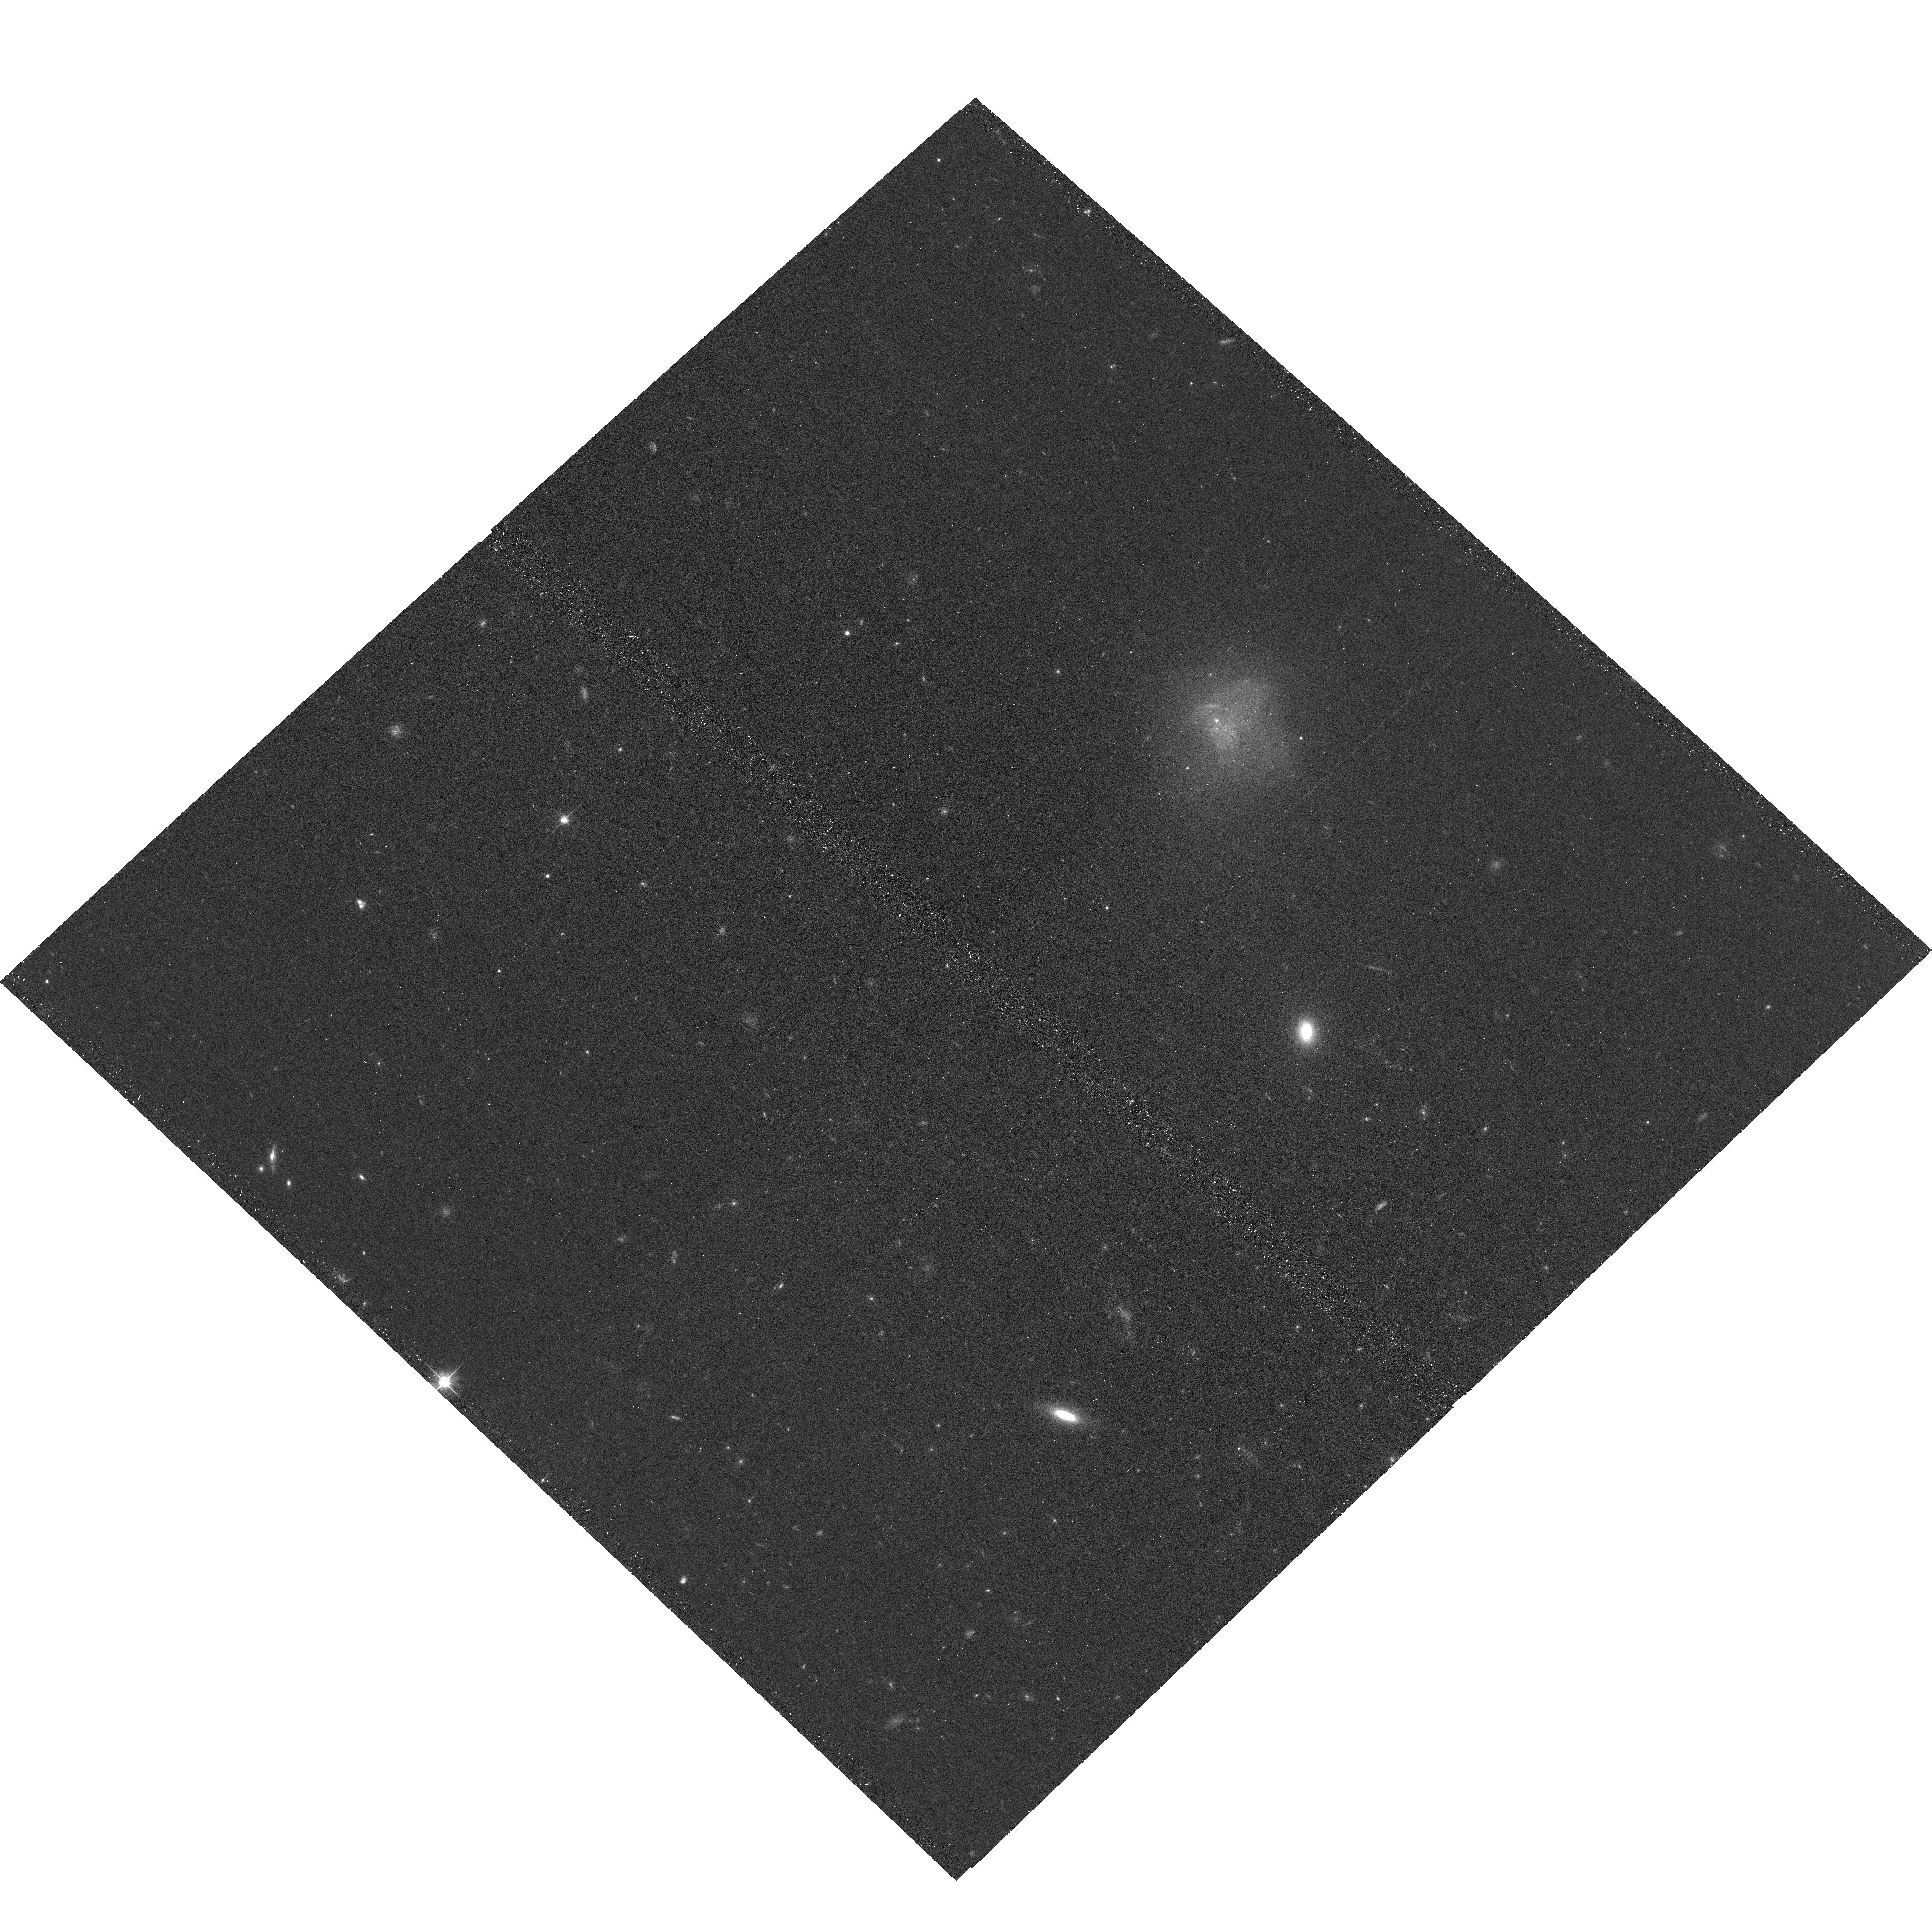
Target: MAGE1425+5709
Instrument: ACS/WFC
Filter: F606W
Exposure: 12 min
Observation ID: hst_18070_2f_acs_wfc_f606w_jfob2f

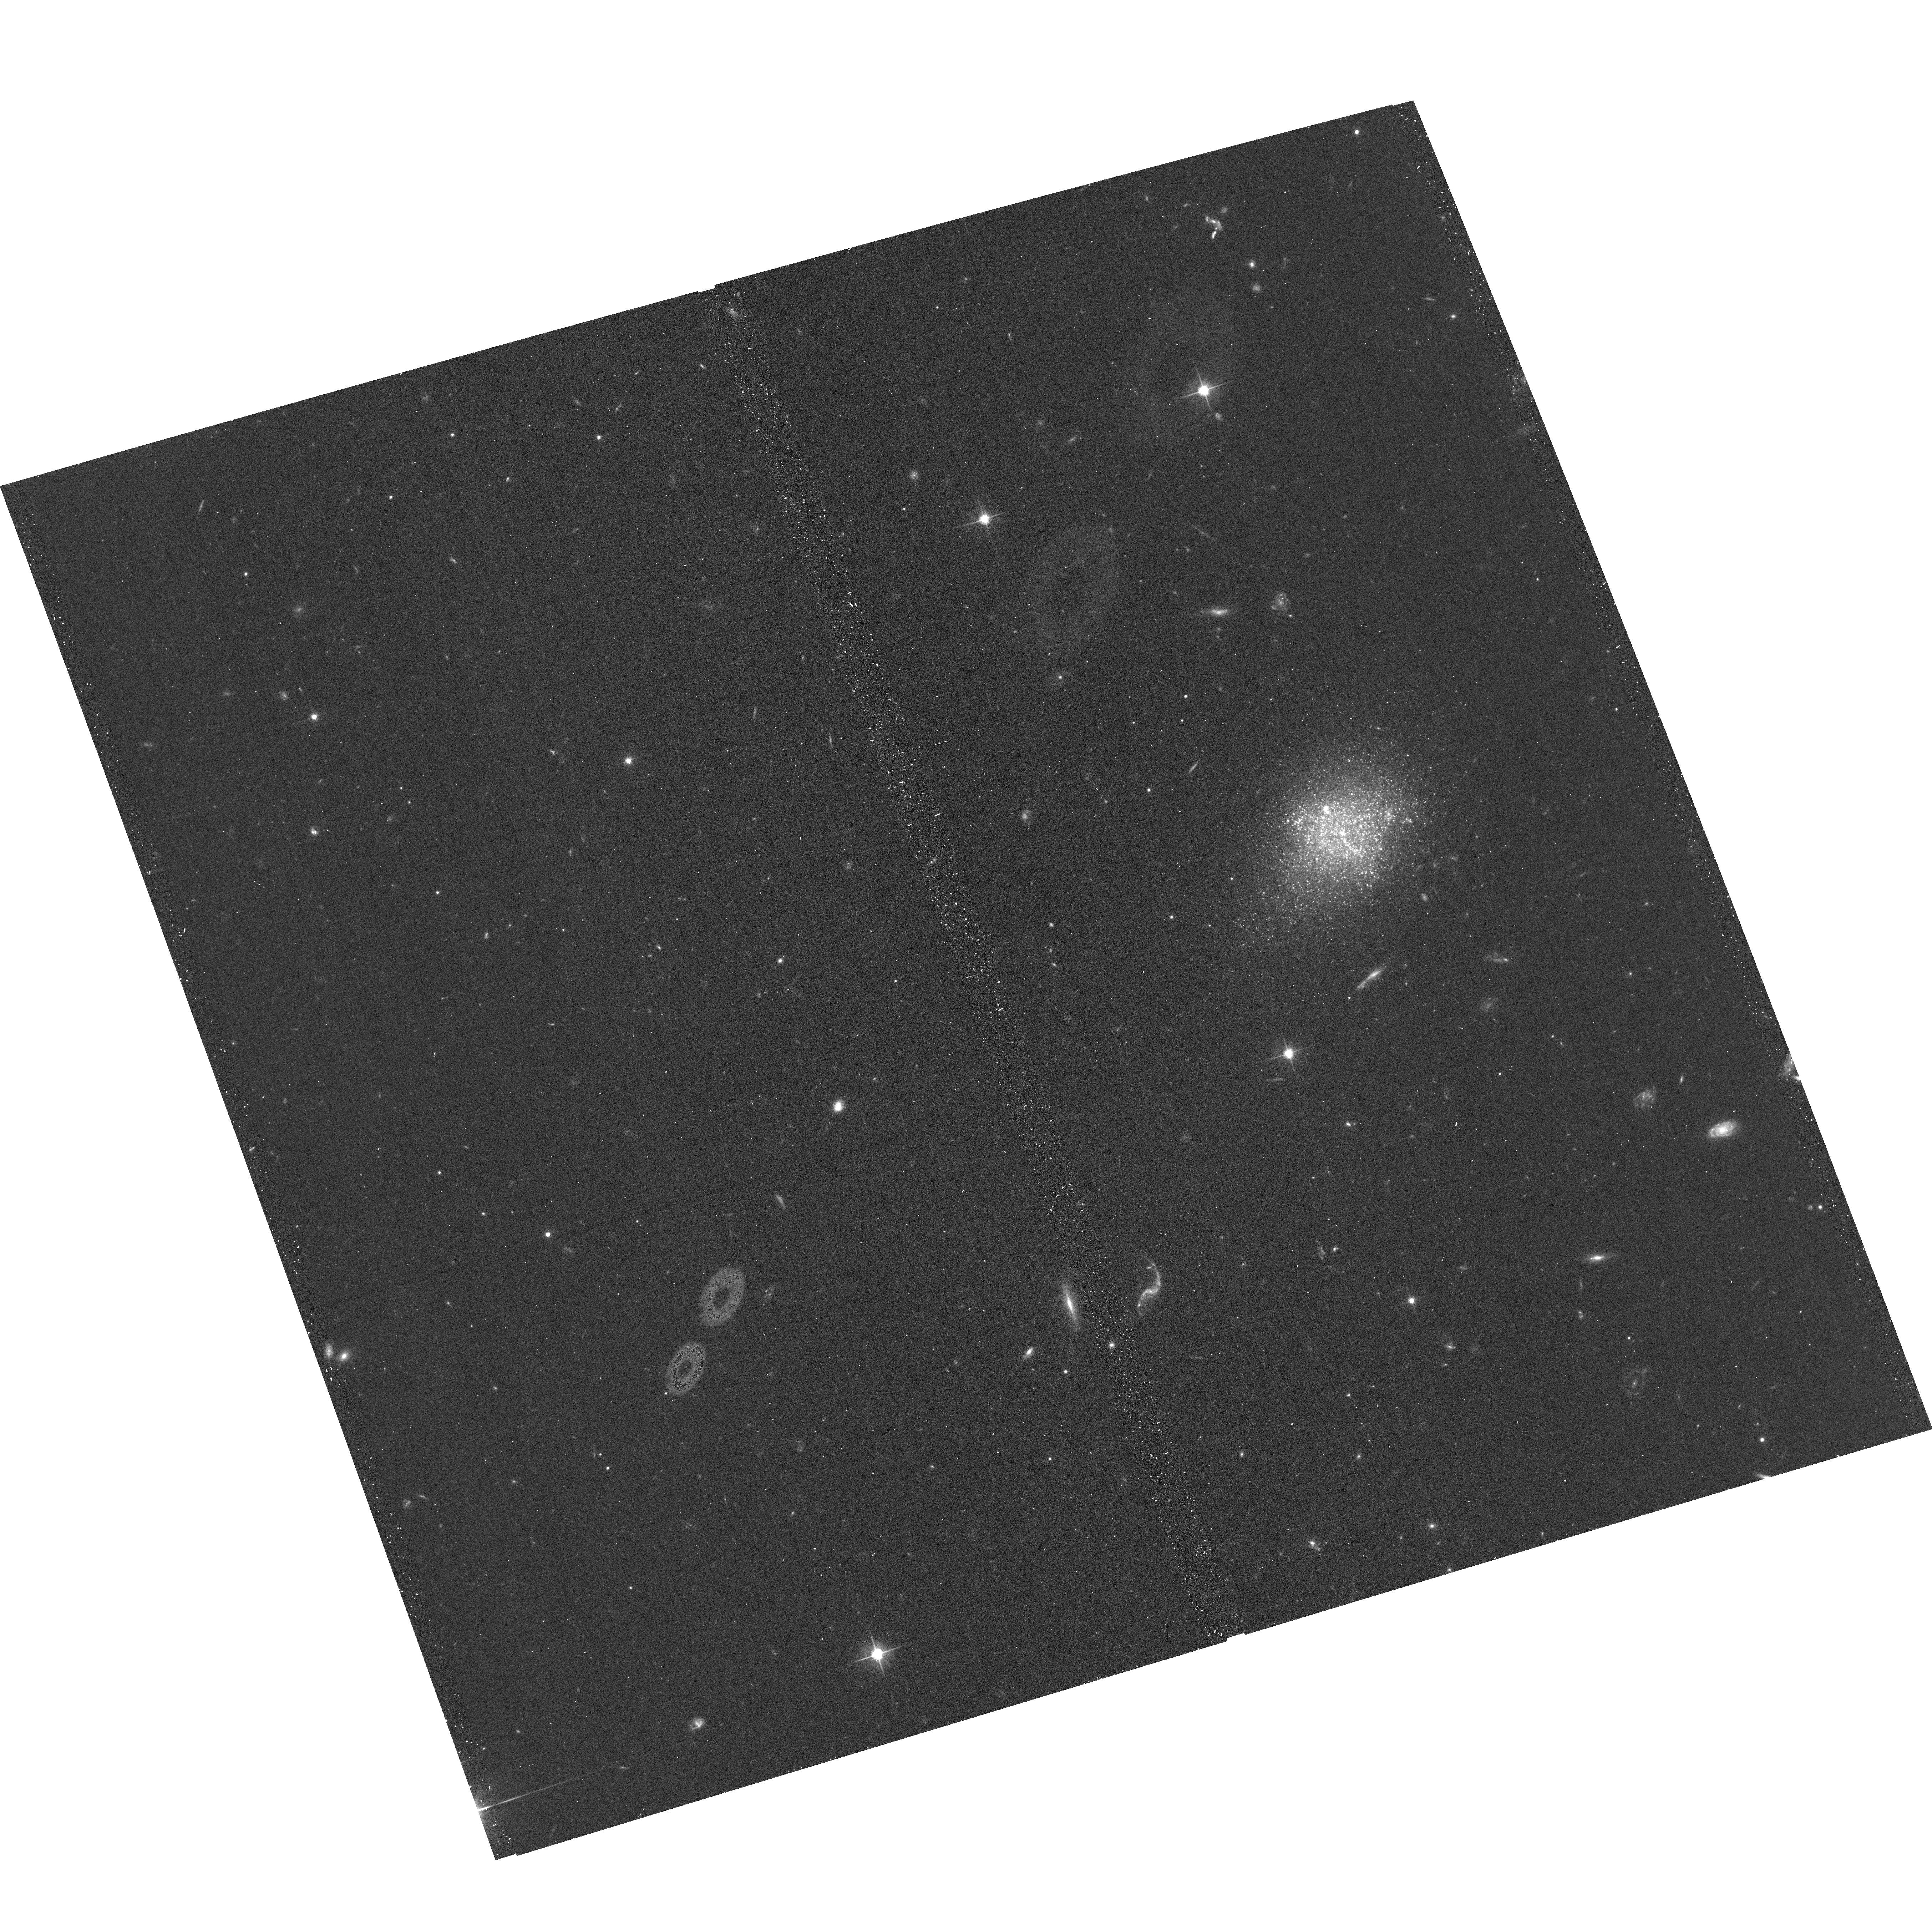
Target: DW1558+67
Instrument: ACS/WFC
Filter: F606W
Exposure: 12 min
Observation ID: hst_18070_1d_acs_wfc_f606w_jfob1d

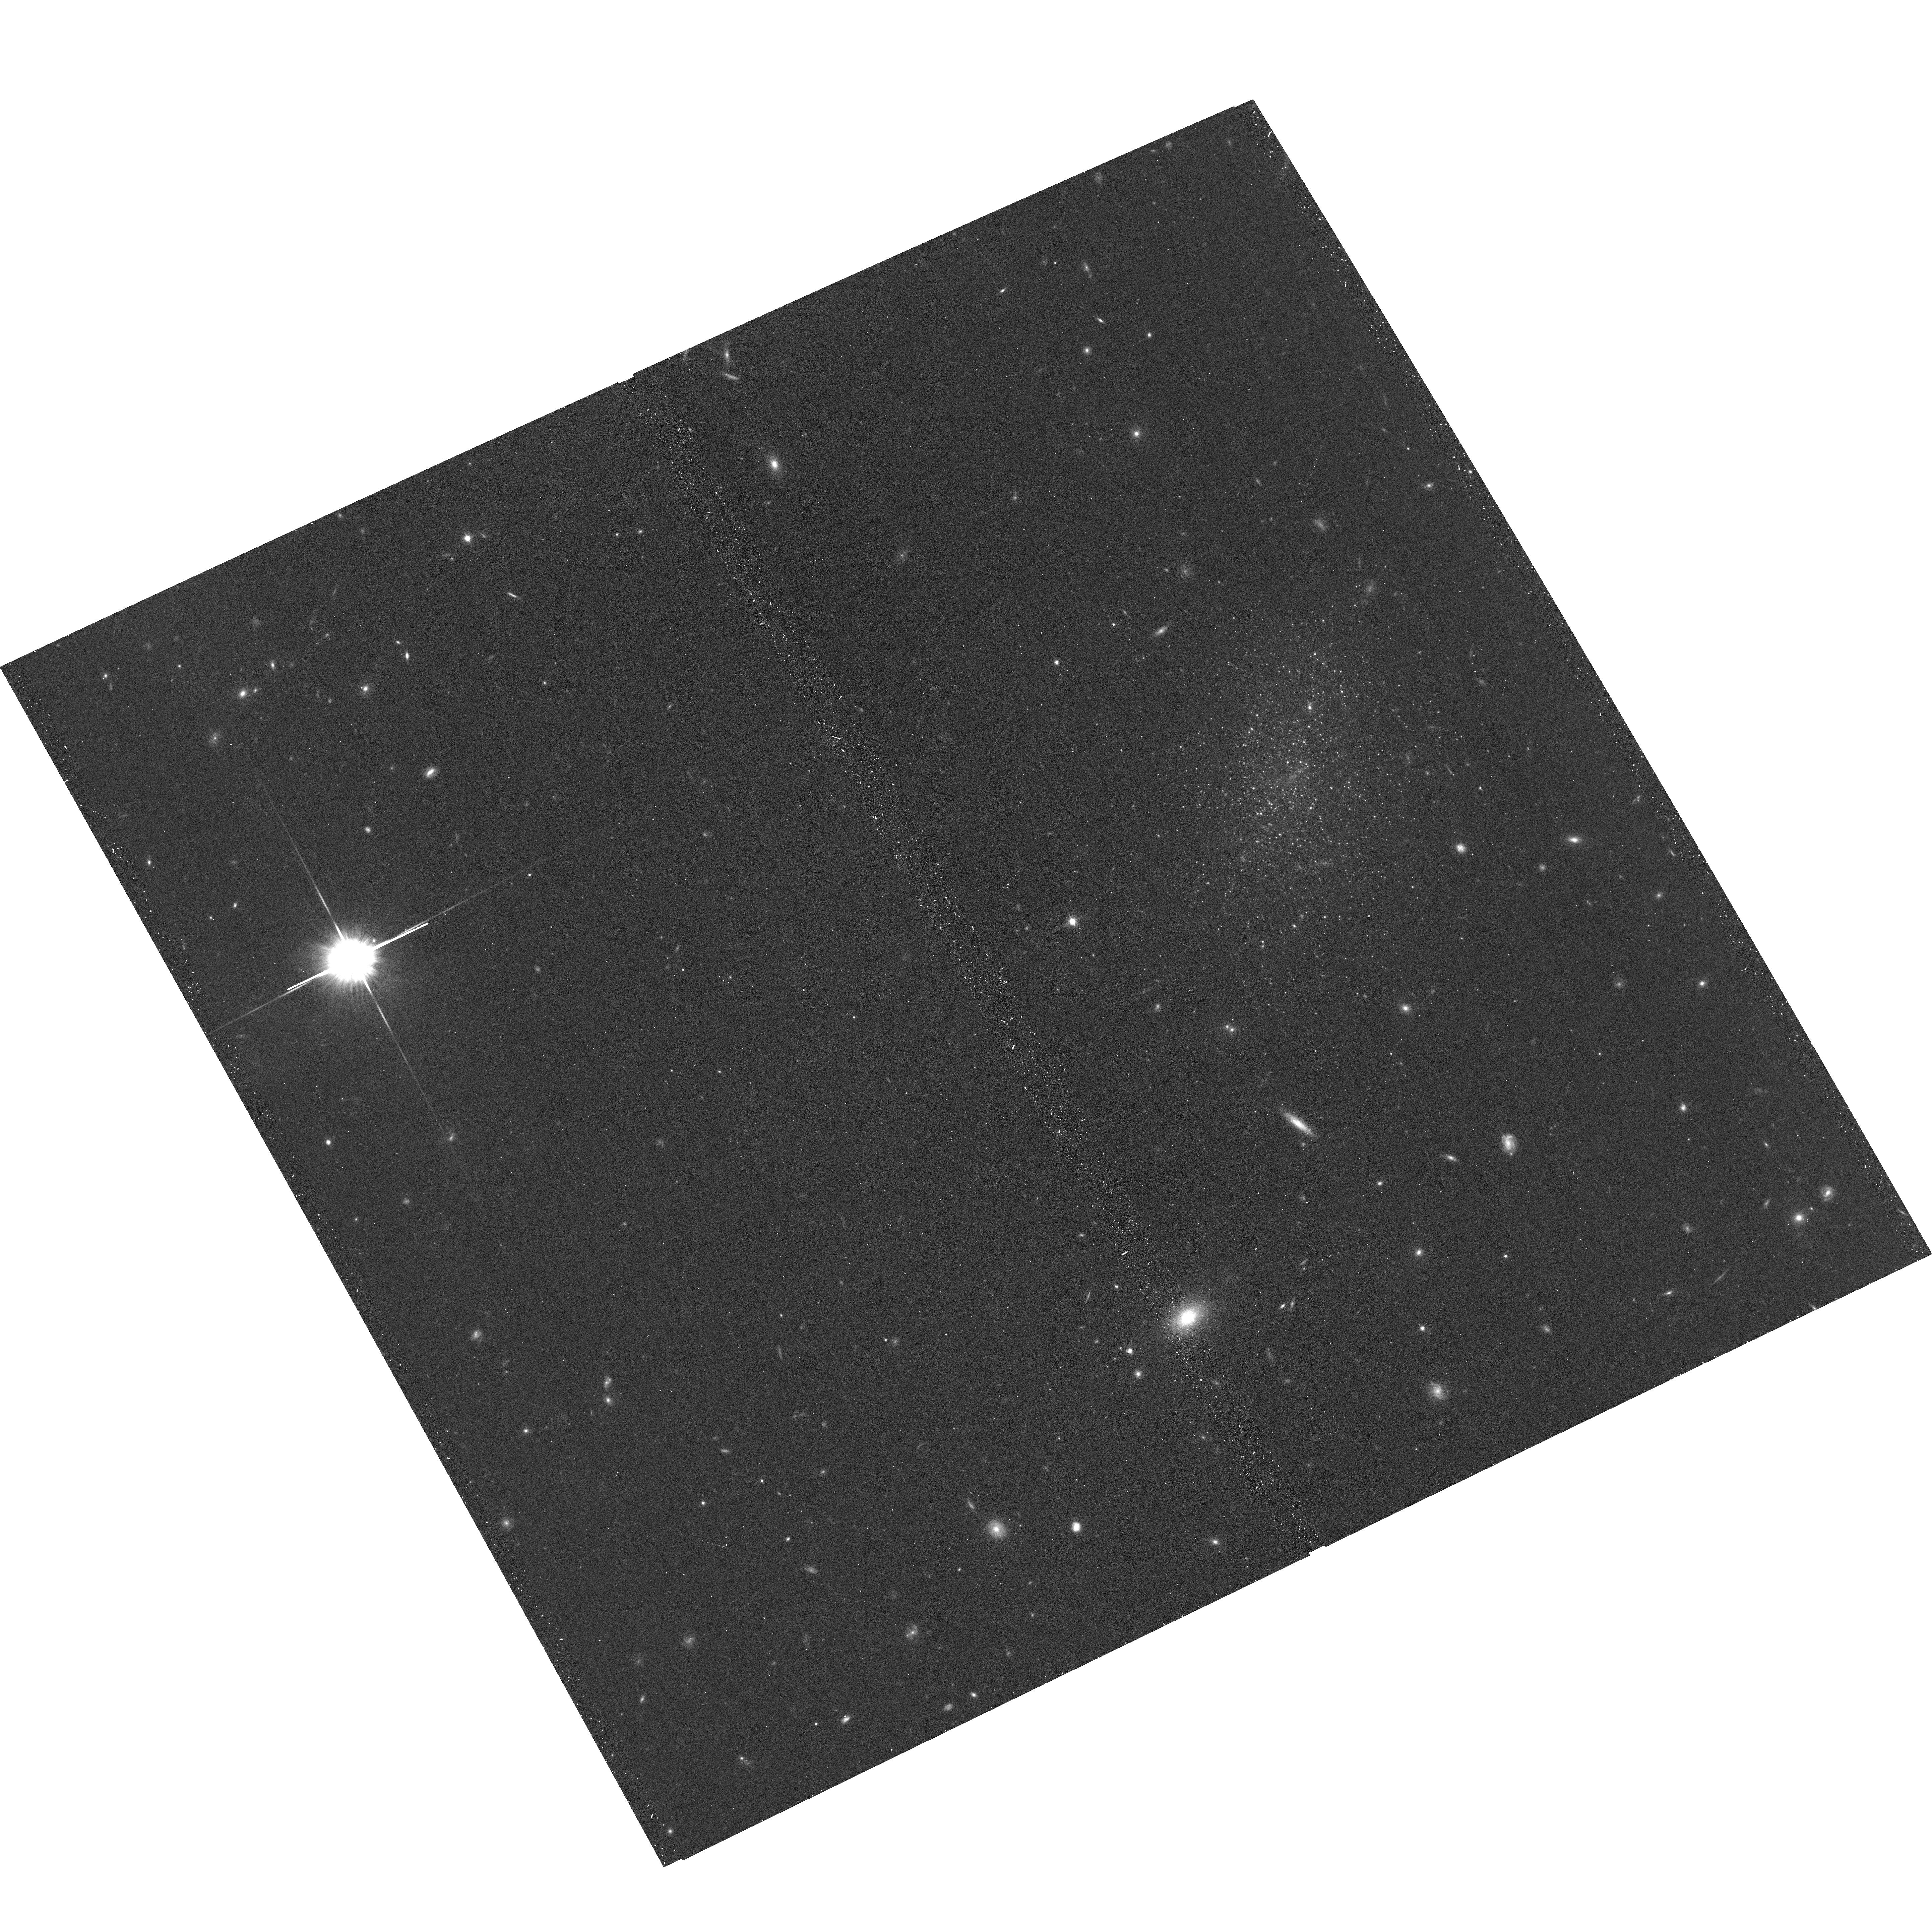
Target: LEDA-41920
Instrument: ACS/WFC
Filter: F814W
Exposure: 12 min
Observation ID: hst_18070_2l_acs_wfc_f814w_jfob2l

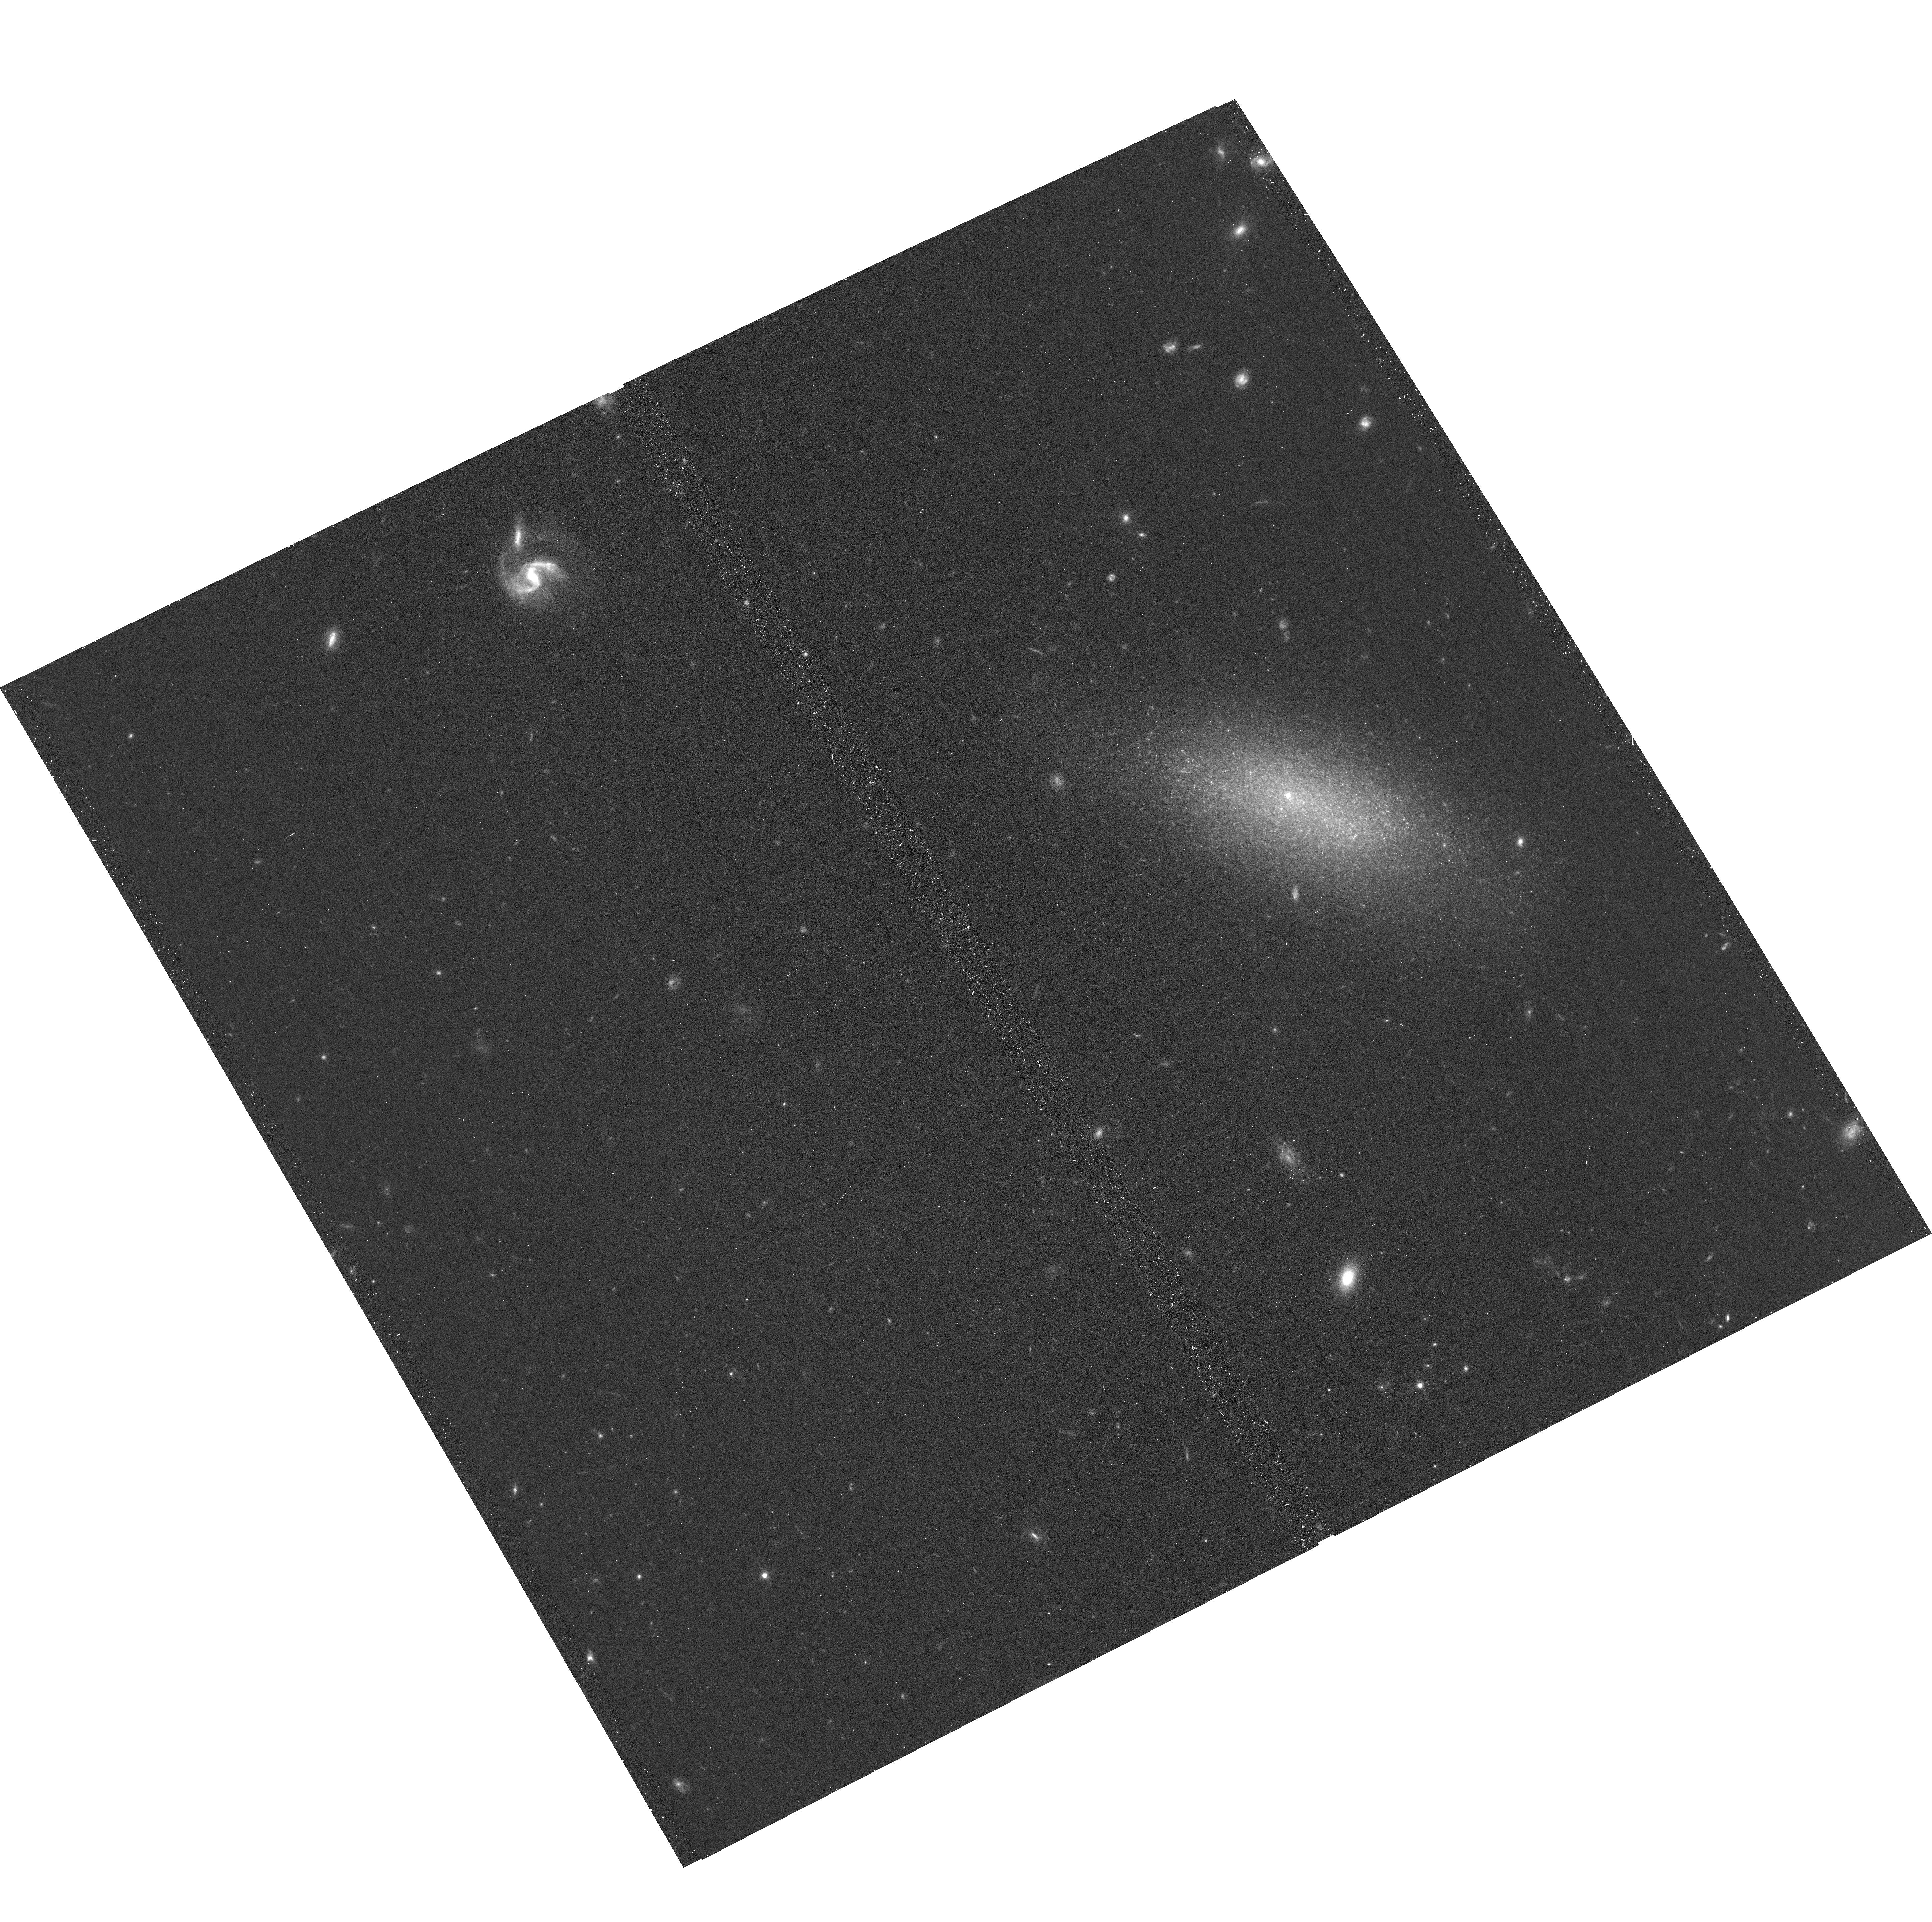
Target: UGC-7320
Instrument: ACS/WFC
Filter: F606W
Exposure: 12 min
Observation ID: hst_18070_65_acs_wfc_f606w_jfob65

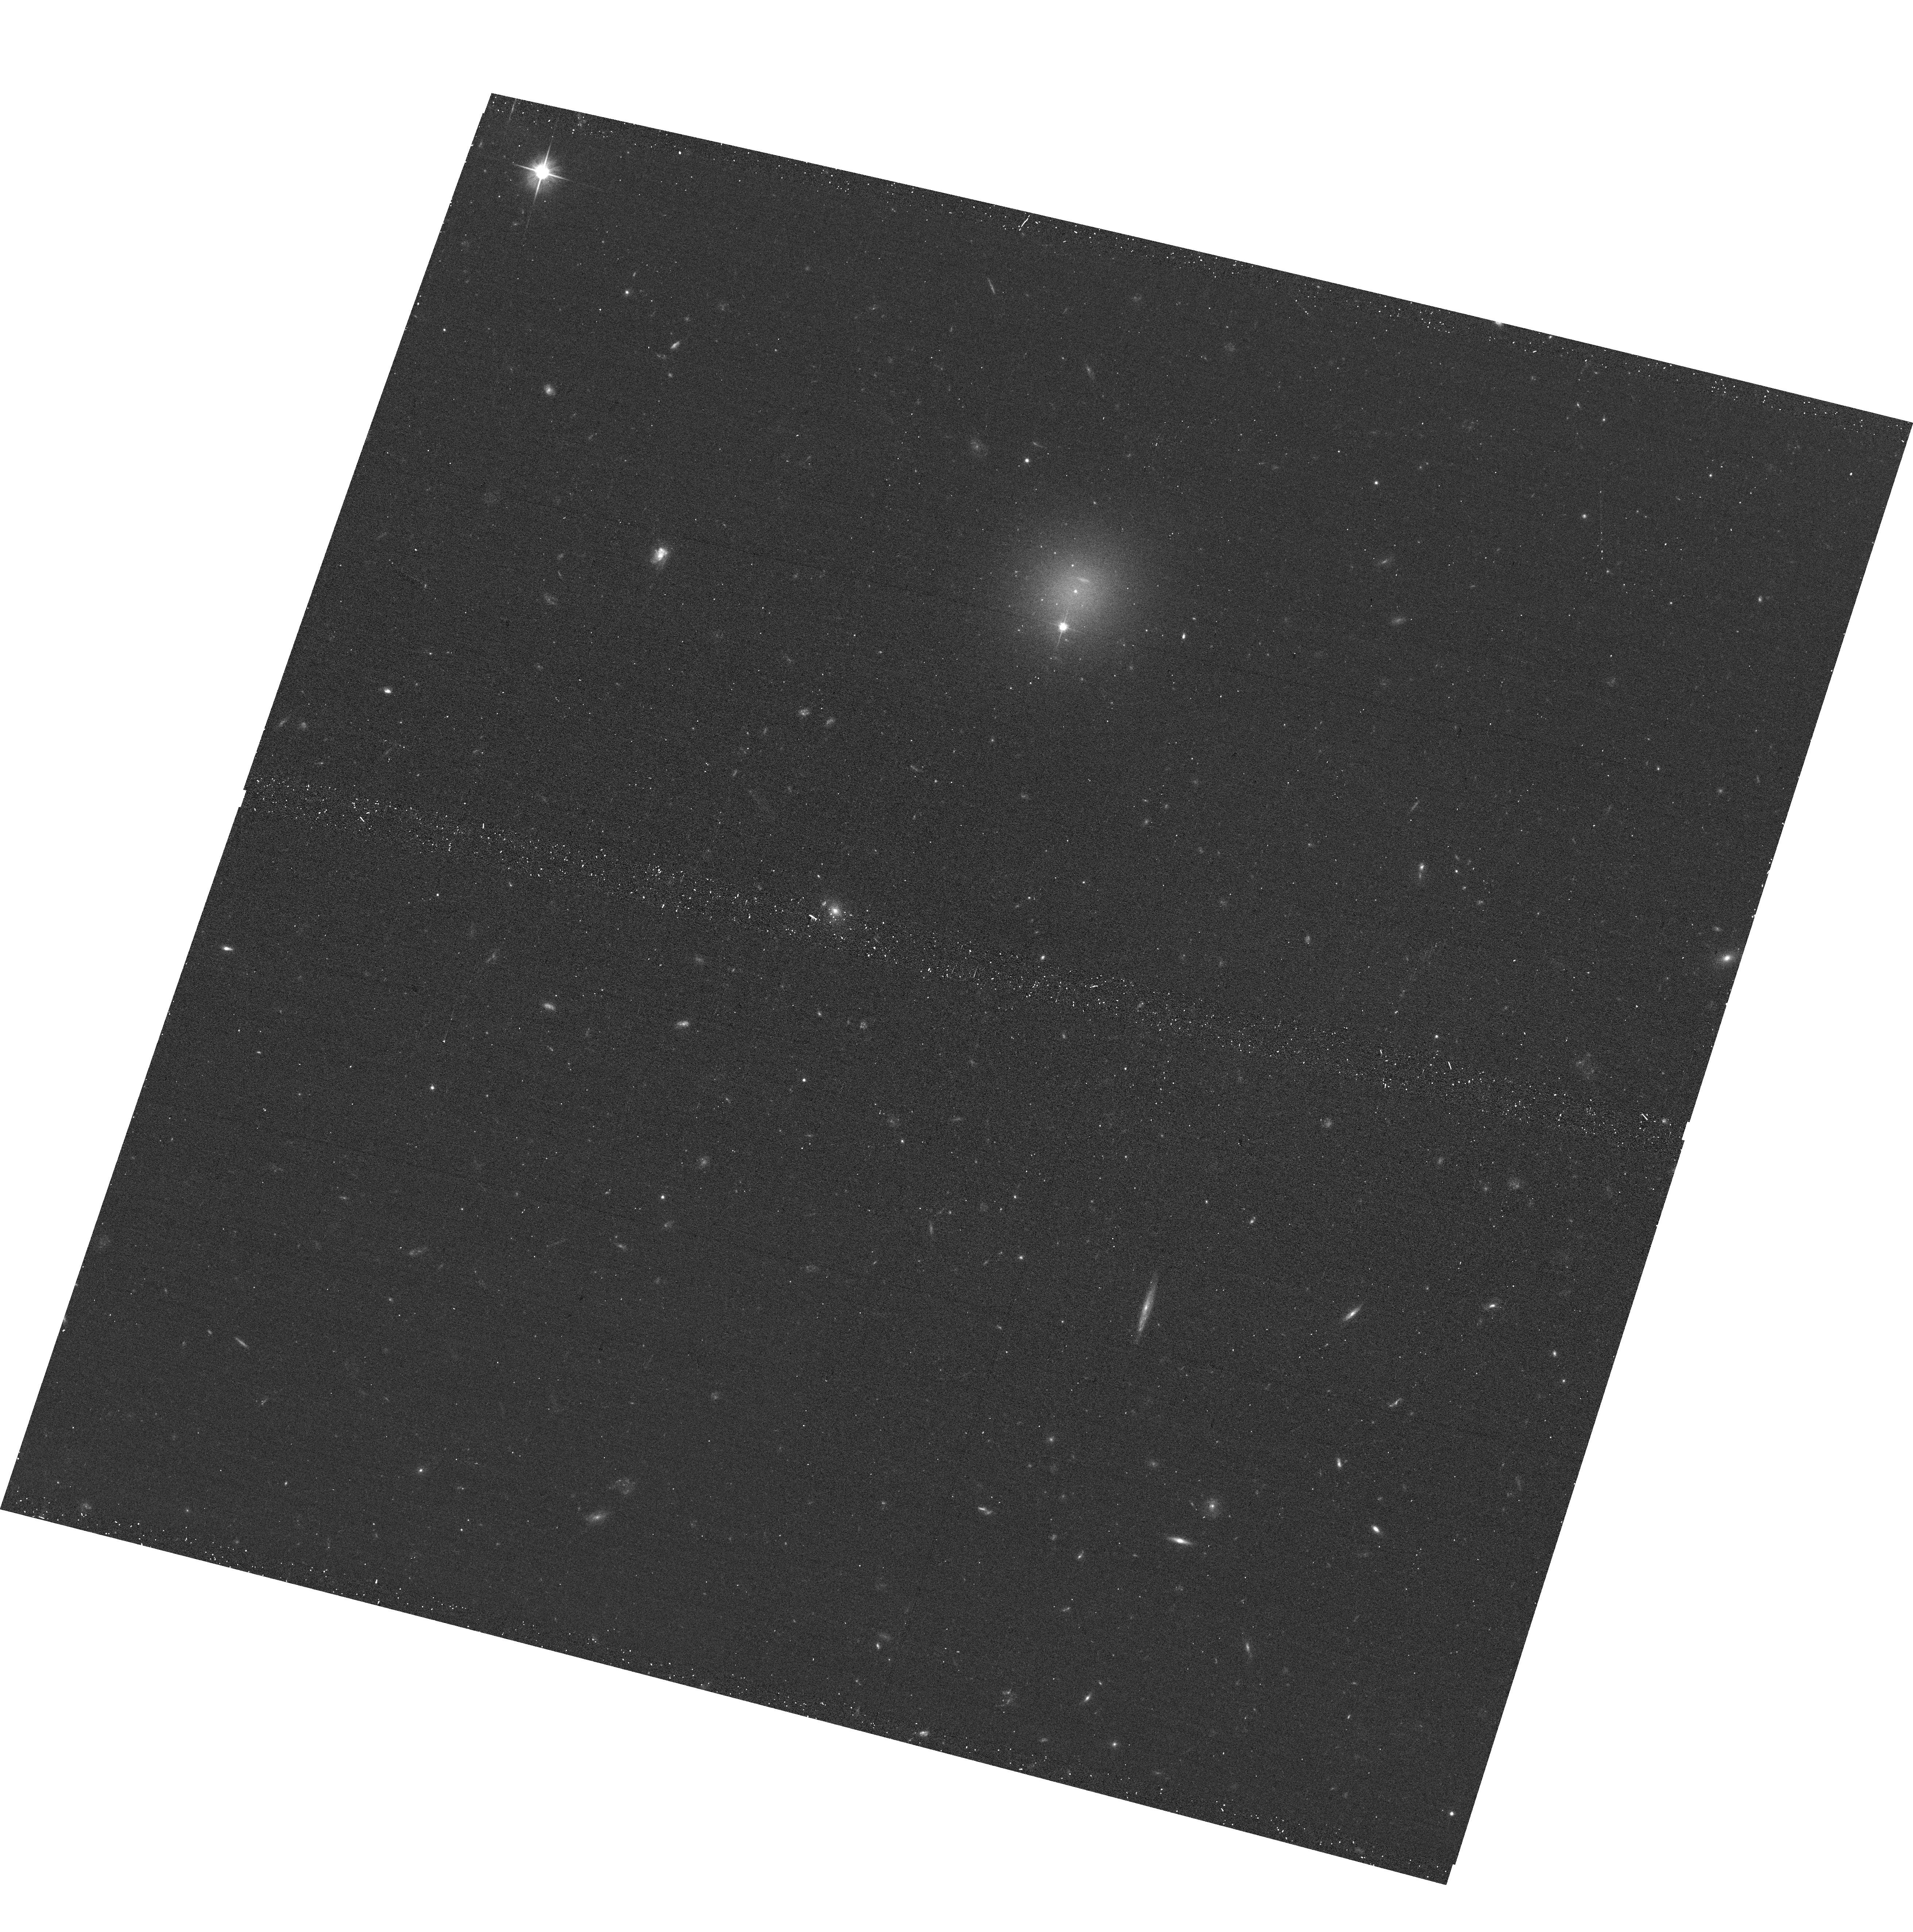
Target: LEDA-2597819
Instrument: ACS/WFC
Filter: F606W
Exposure: 12 min
Observation ID: hst_18070_2x_acs_wfc_f606w_jfob2x

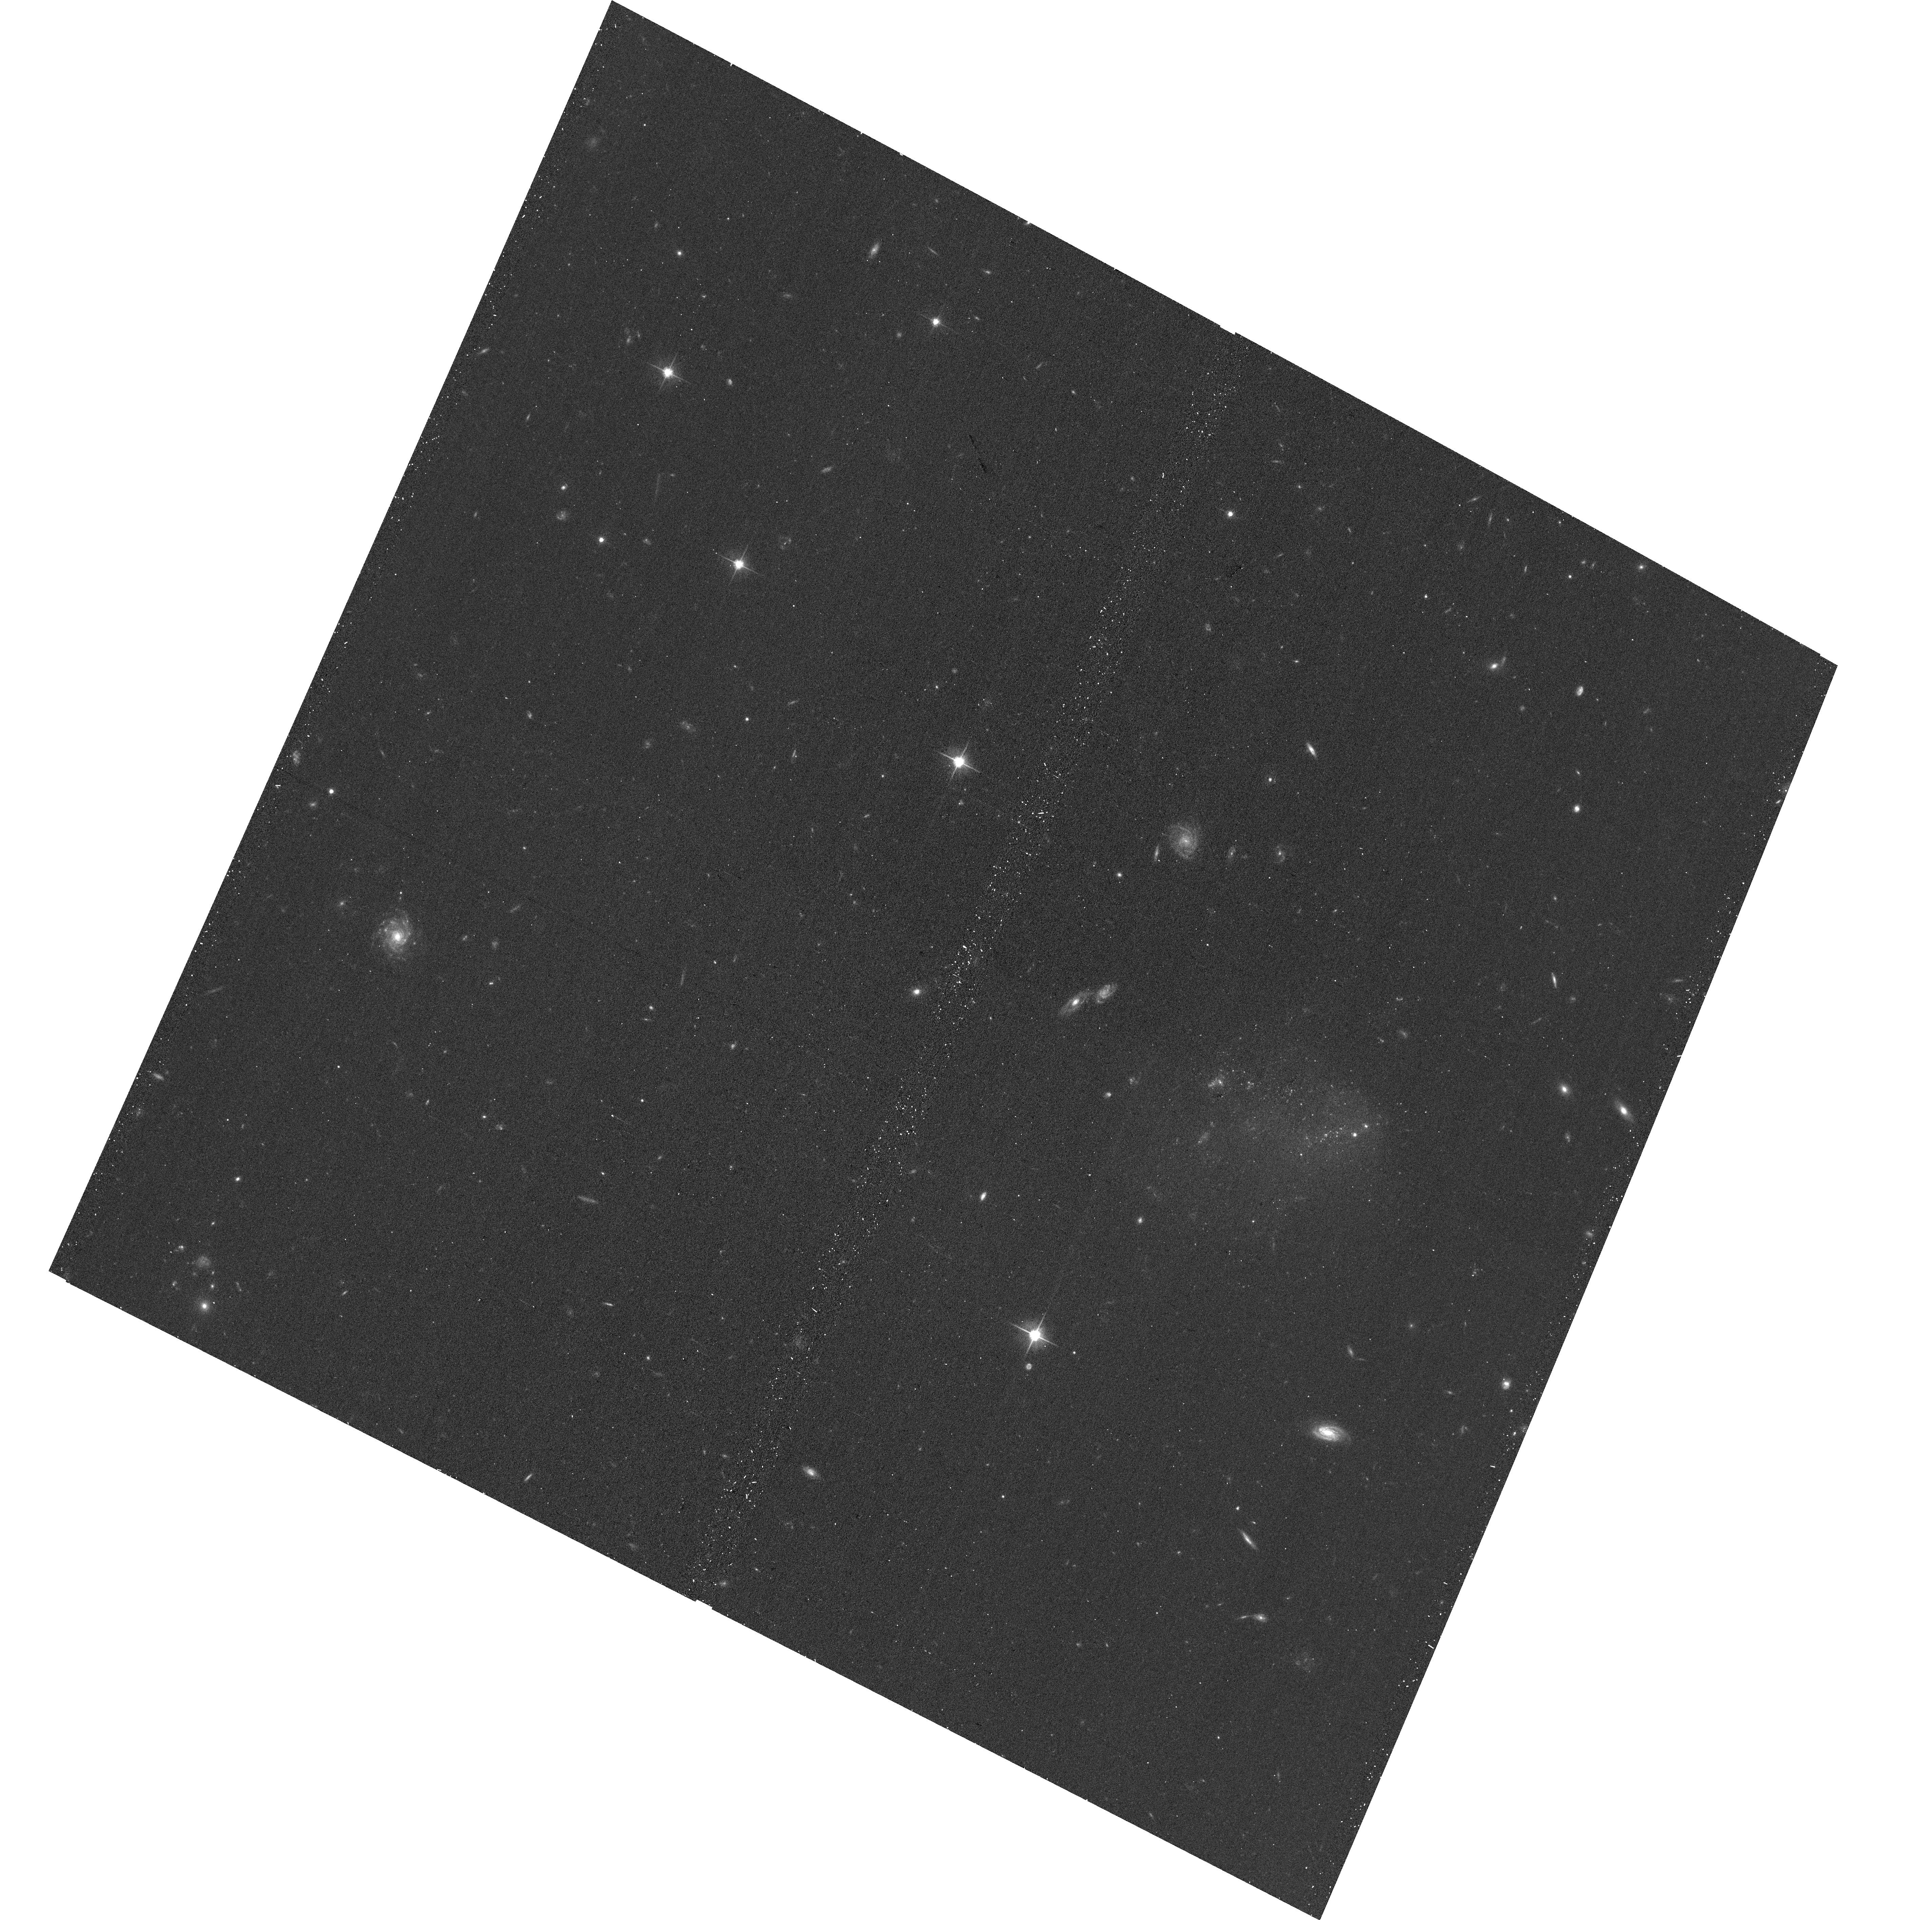
Target: SMDG-J1337428+690542
Instrument: ACS/WFC
Filter: F606W
Exposure: 12 min
Observation ID: hst_18070_2w_acs_wfc_f606w_jfob2w

SNAP Observations of All Unobserved Galaxies within 10 Mpc (PI: Tully, R. Brent)

With the ability to resolve individual stars in nearby galaxies, HST is acquiring a remarkable legacy. Observations in a single orbit in two filters suffice to resolve stars at least 1.5 mag below the tip of the red giant branch for a galaxy within 10 Mpc, enabling the measurement of a distance accurate to 5%. To date, this information is known for 65% of galaxies beyond the Local Group and within 10 Mpc brighter than M_B=-12. Currently, there are 162 galaxies identified as likely lying within 10 Mpc that have not been observed with HST brighter than M_B = -12. There are numerous reasons to want a complete volume-limited sample. What fraction and what are the differences between galaxies in groups and isolated? What are the luminosities/mass fractions within and between groups? What are the statistics regarding stellar ages and metallicities? What do we learn about large scale structure and kinematics? Will surprising anomalous systems be discovered? A SNAP program will not assure sample completion but it is the most efficient vehicle toward approaching this goal.